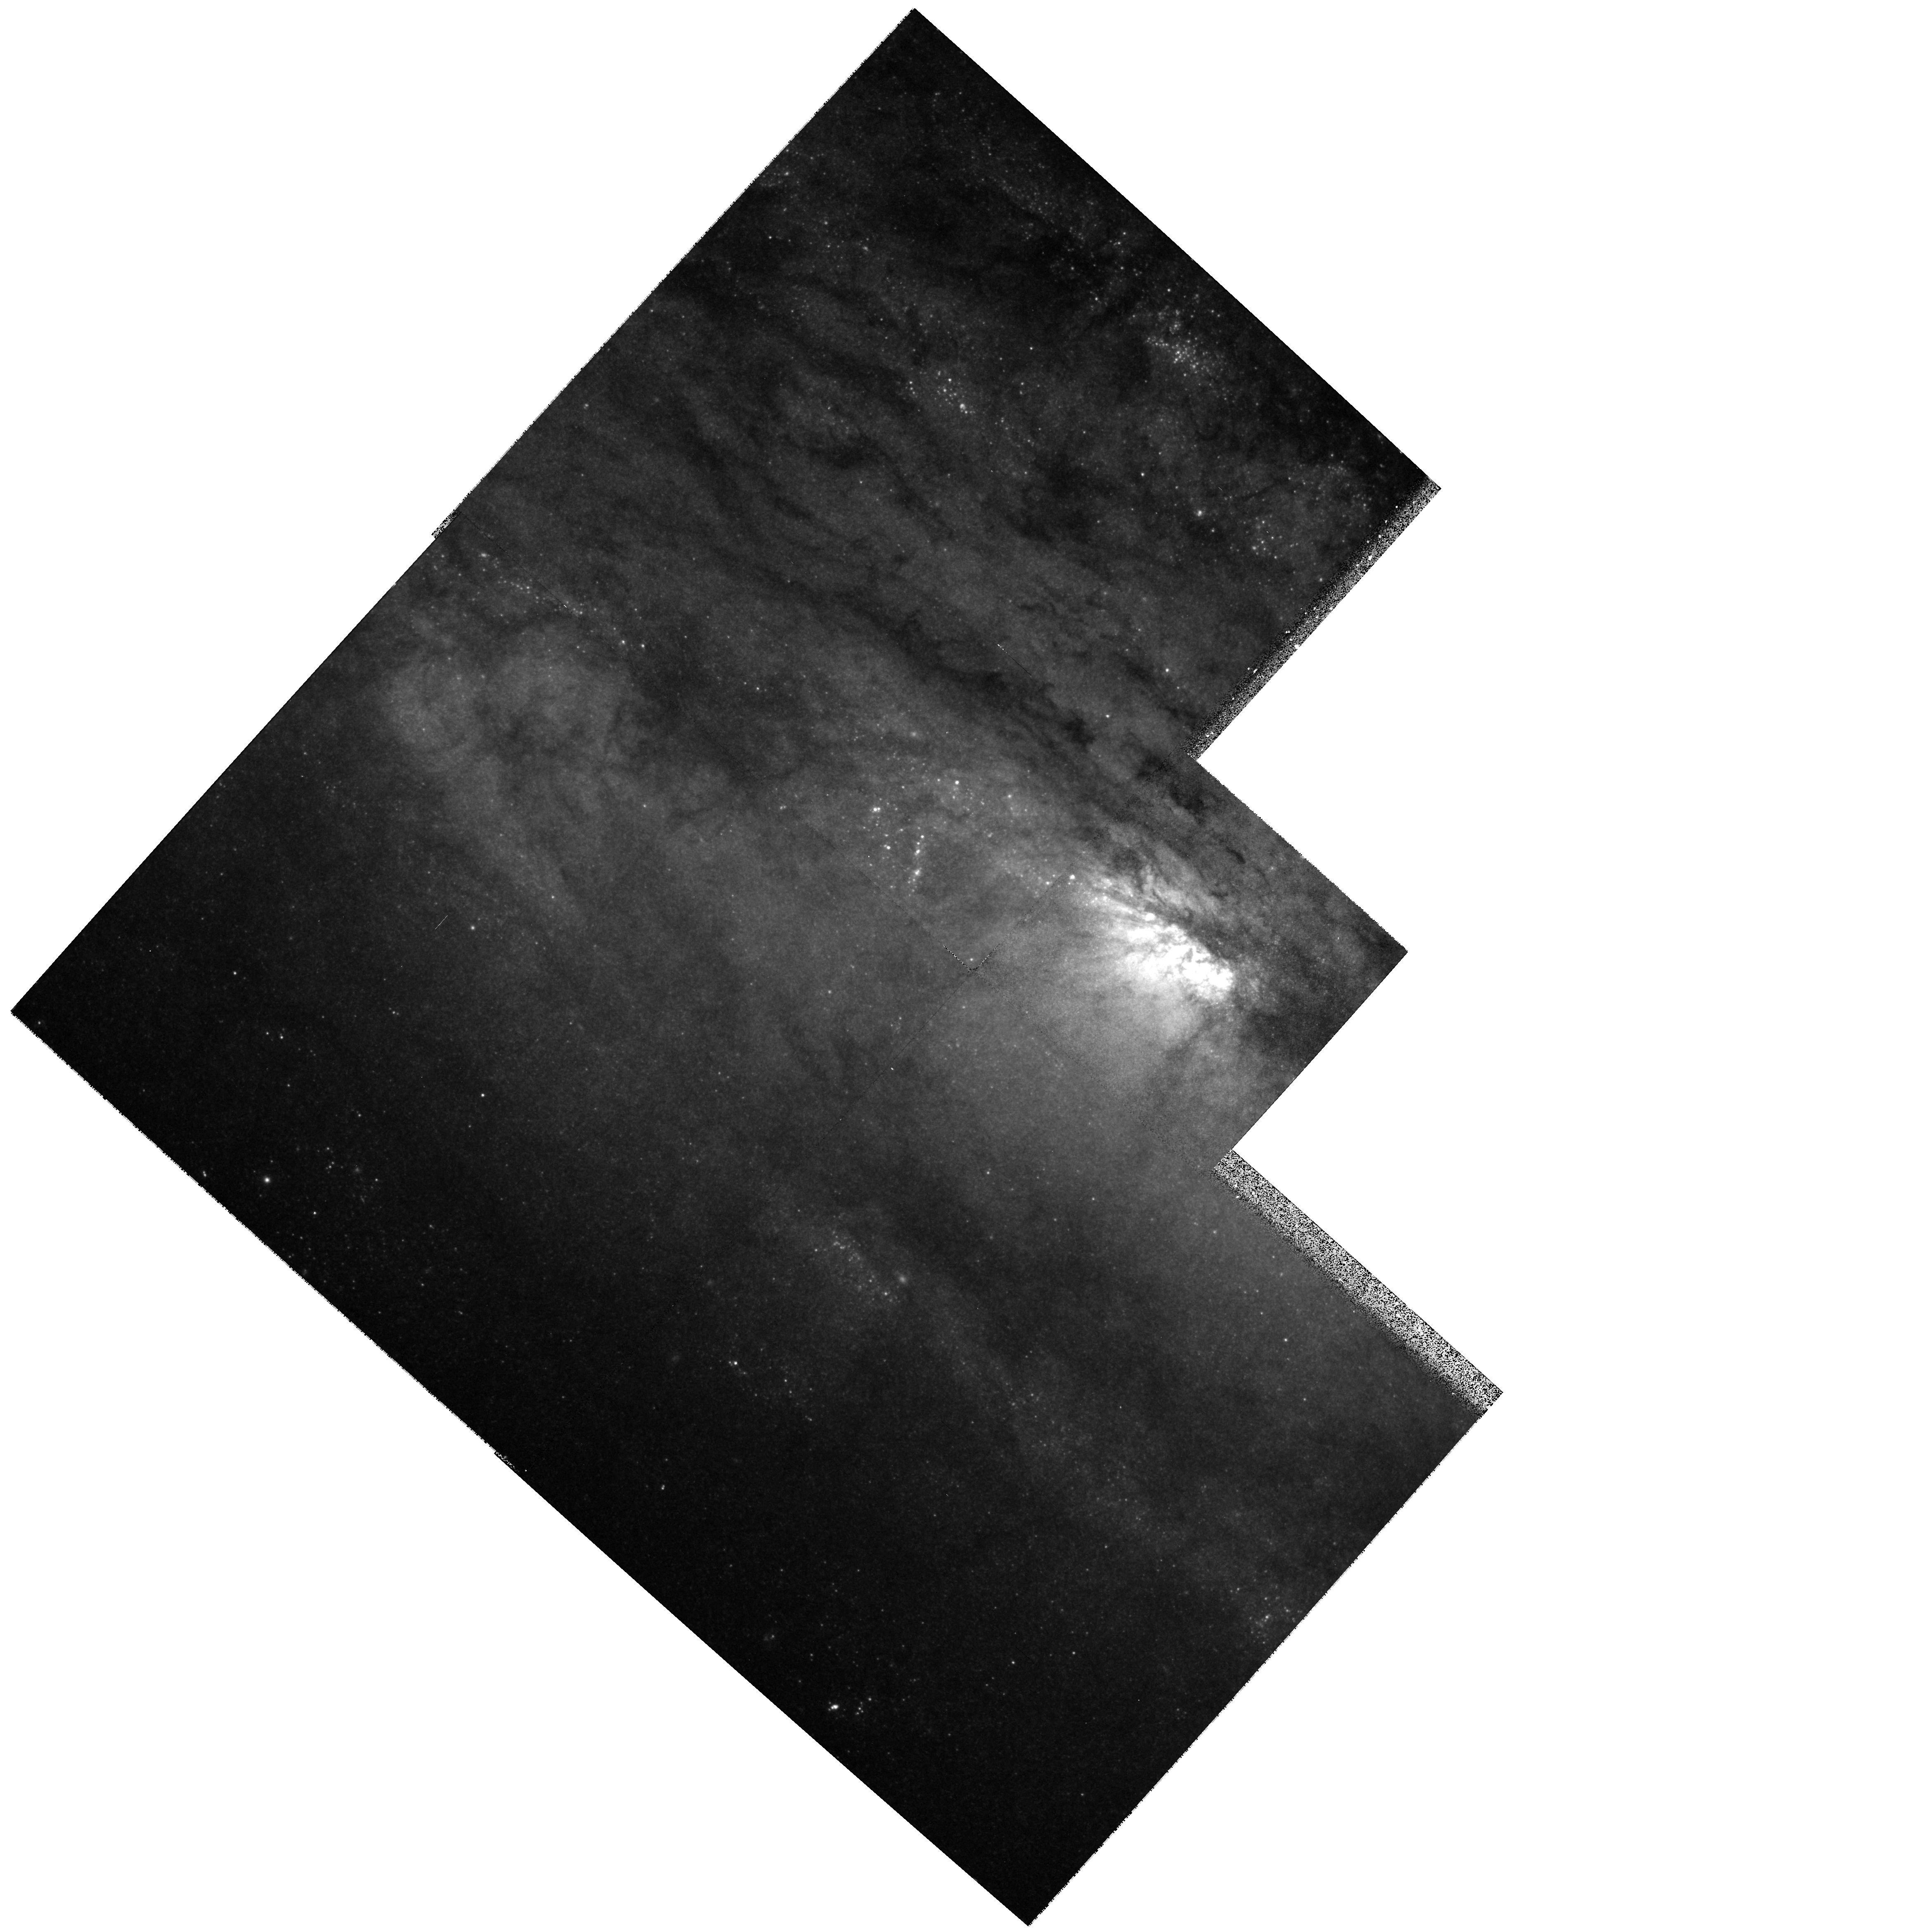
Target: NGC253-NUC. Instrument: WFPC2/PC. Filter: F850LP. Exposure: 10 min. Observation ID: hst_6440_01_wfpc2_pc_f850lp_u43a01

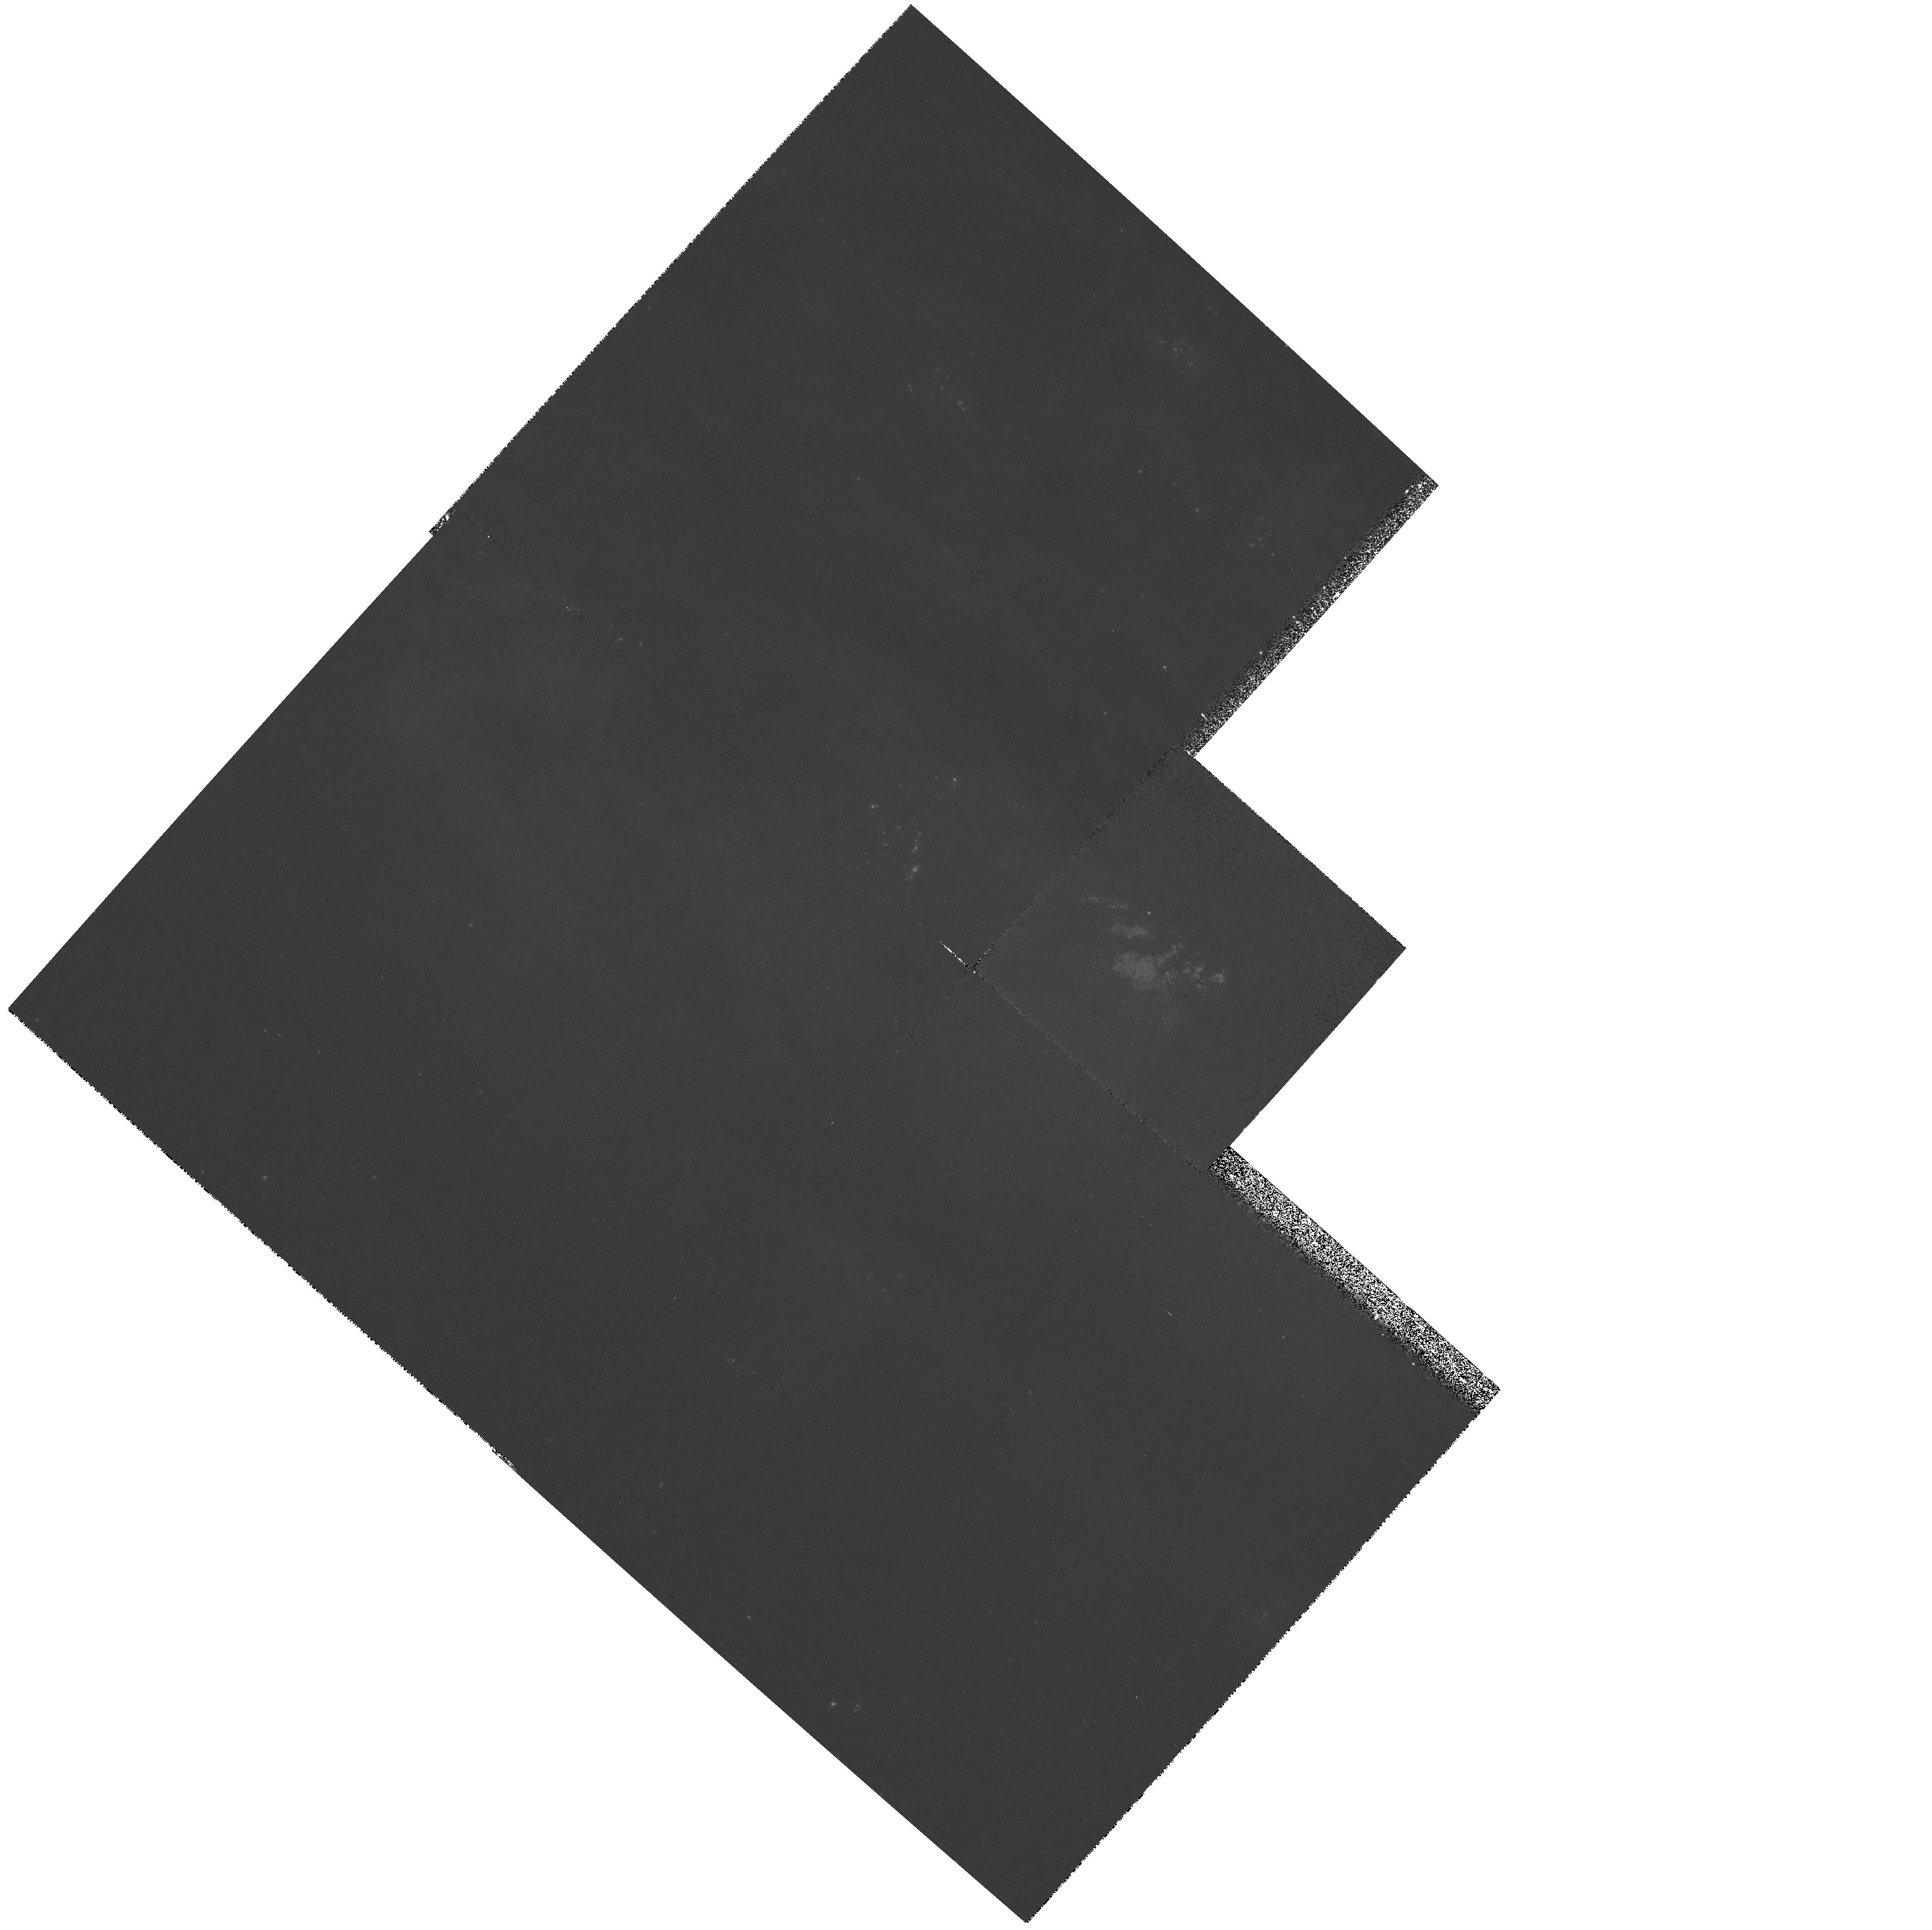
Target: NGC253-NUC. Instrument: WFPC2/PC. Filter: F631N. Exposure: 18 min. Observation ID: hst_6440_01_wfpc2_pc_f631n_u43a01

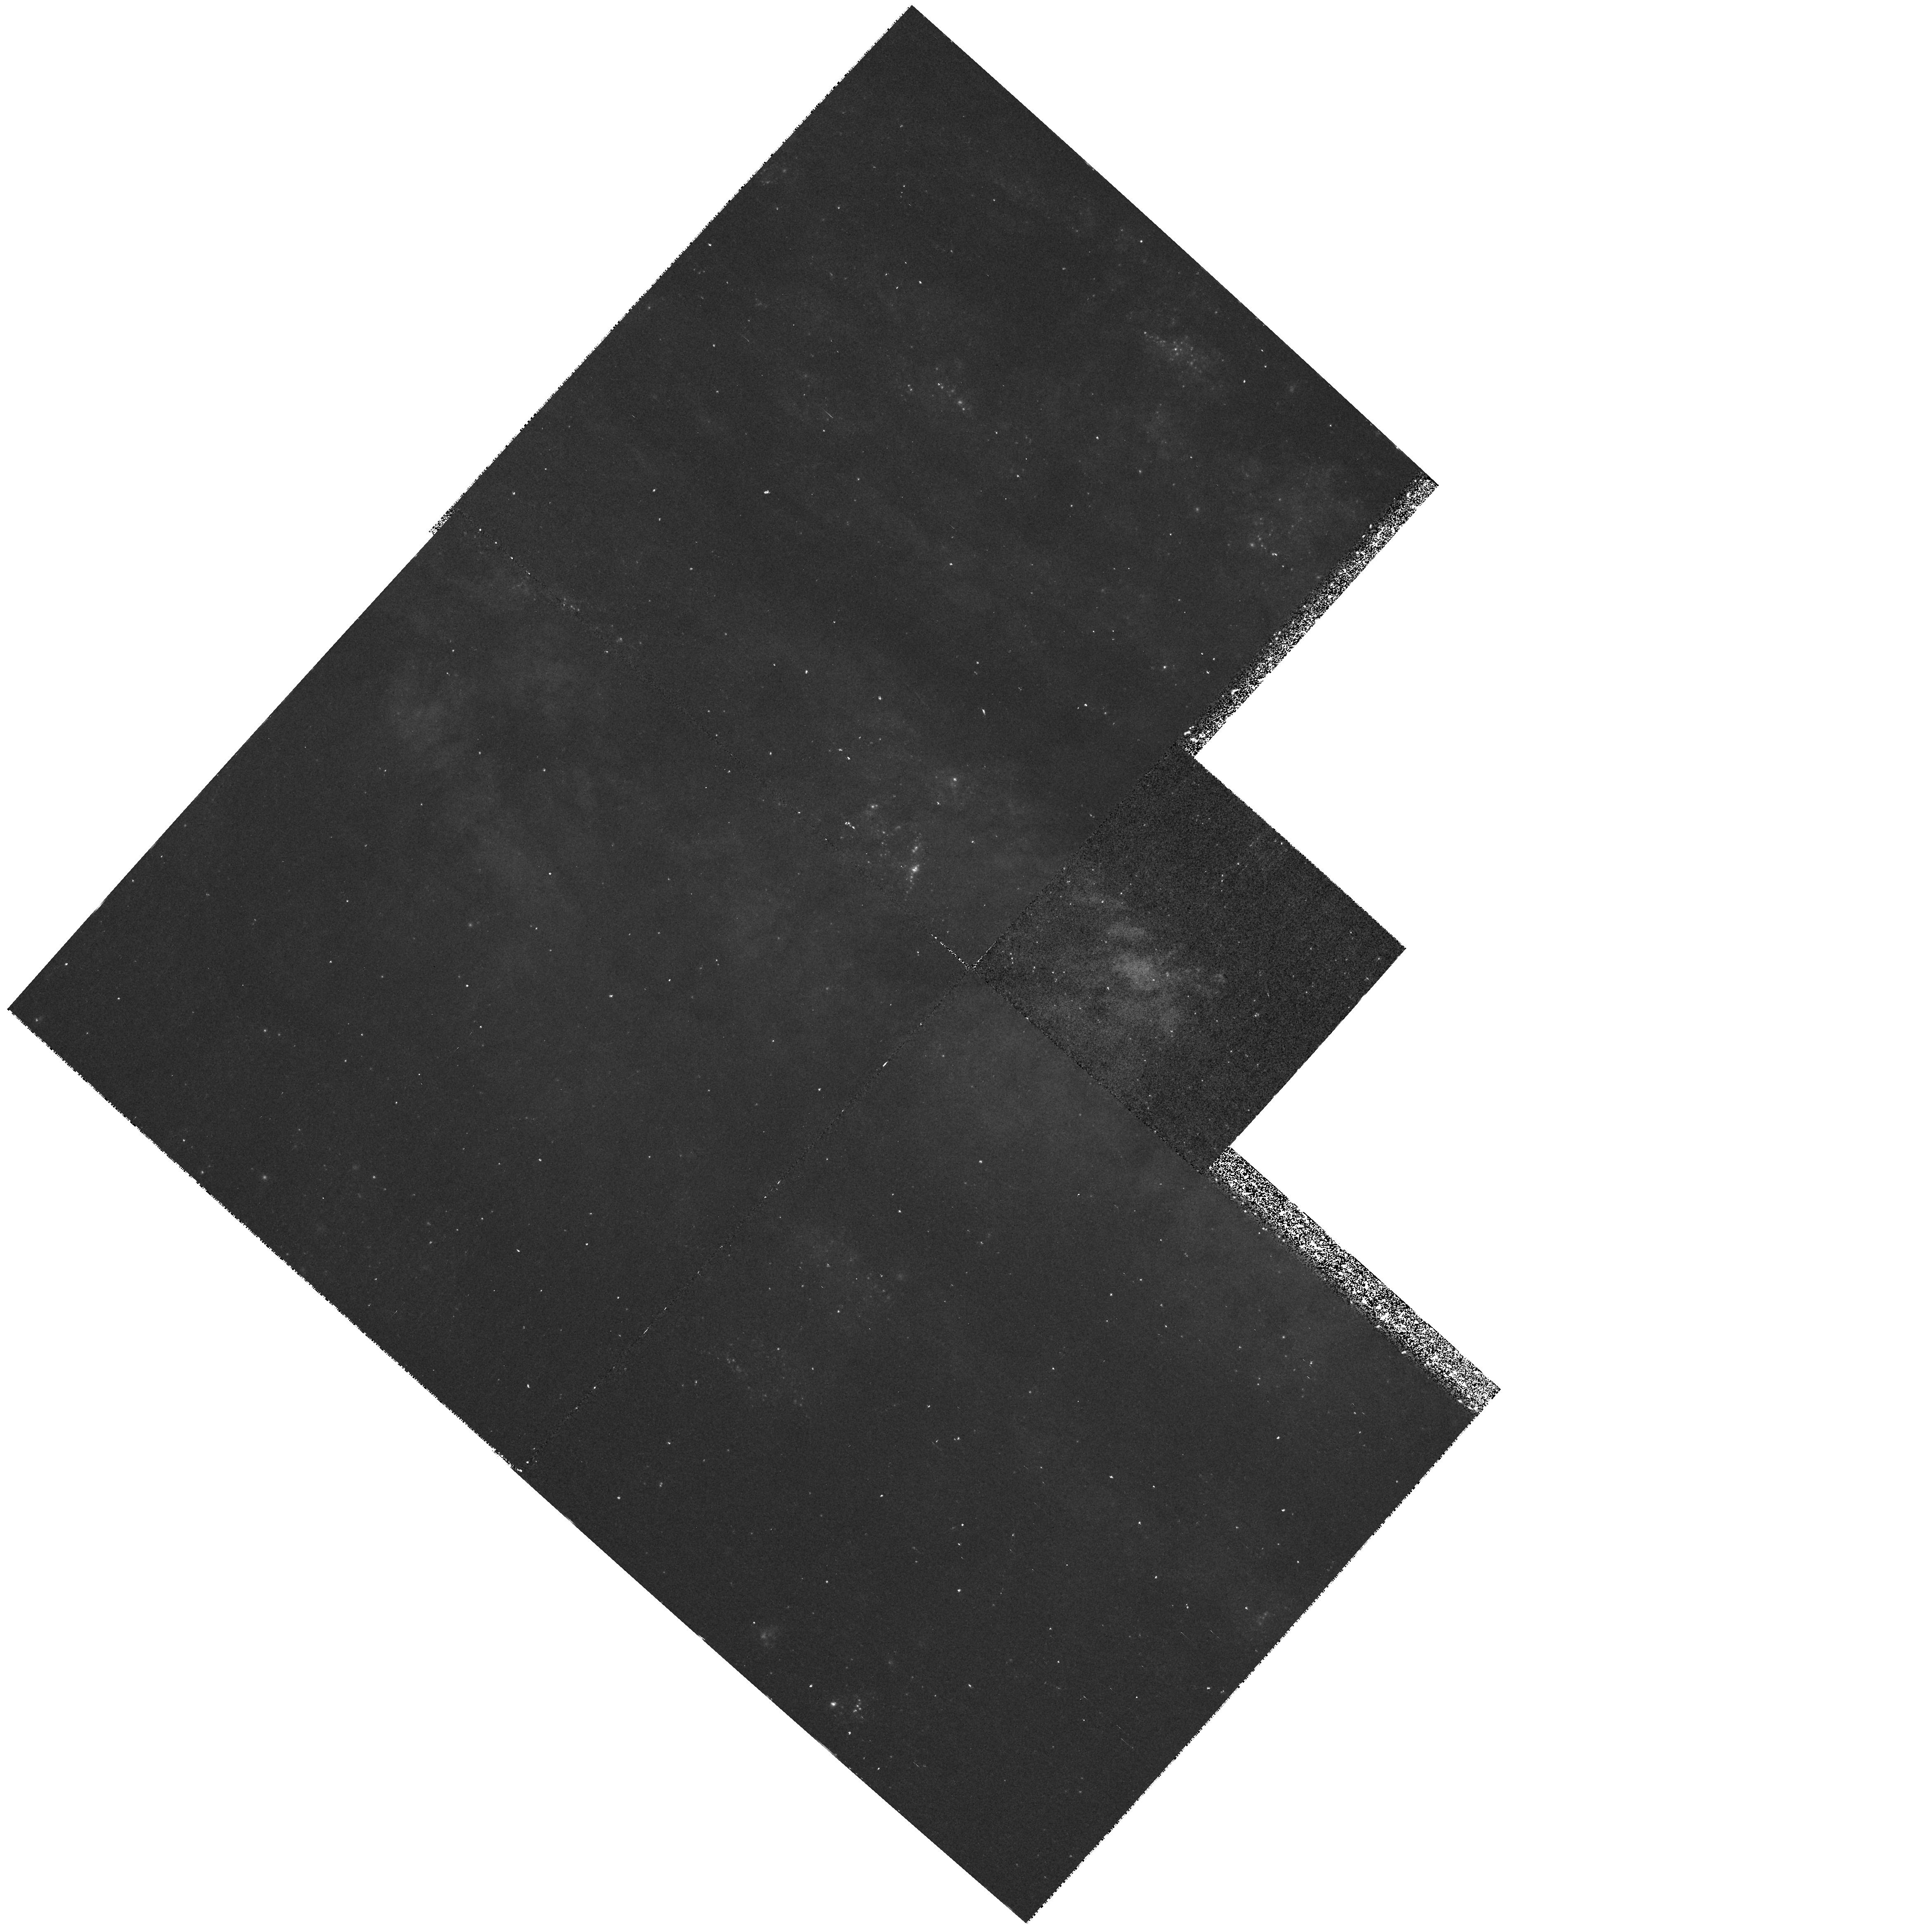
Target: NGC253-NUC. Instrument: WFPC2/PC. Filter: F502N. Exposure: 40 min. Observation ID: hst_6440_01_wfpc2_pc_f502n_u43a01

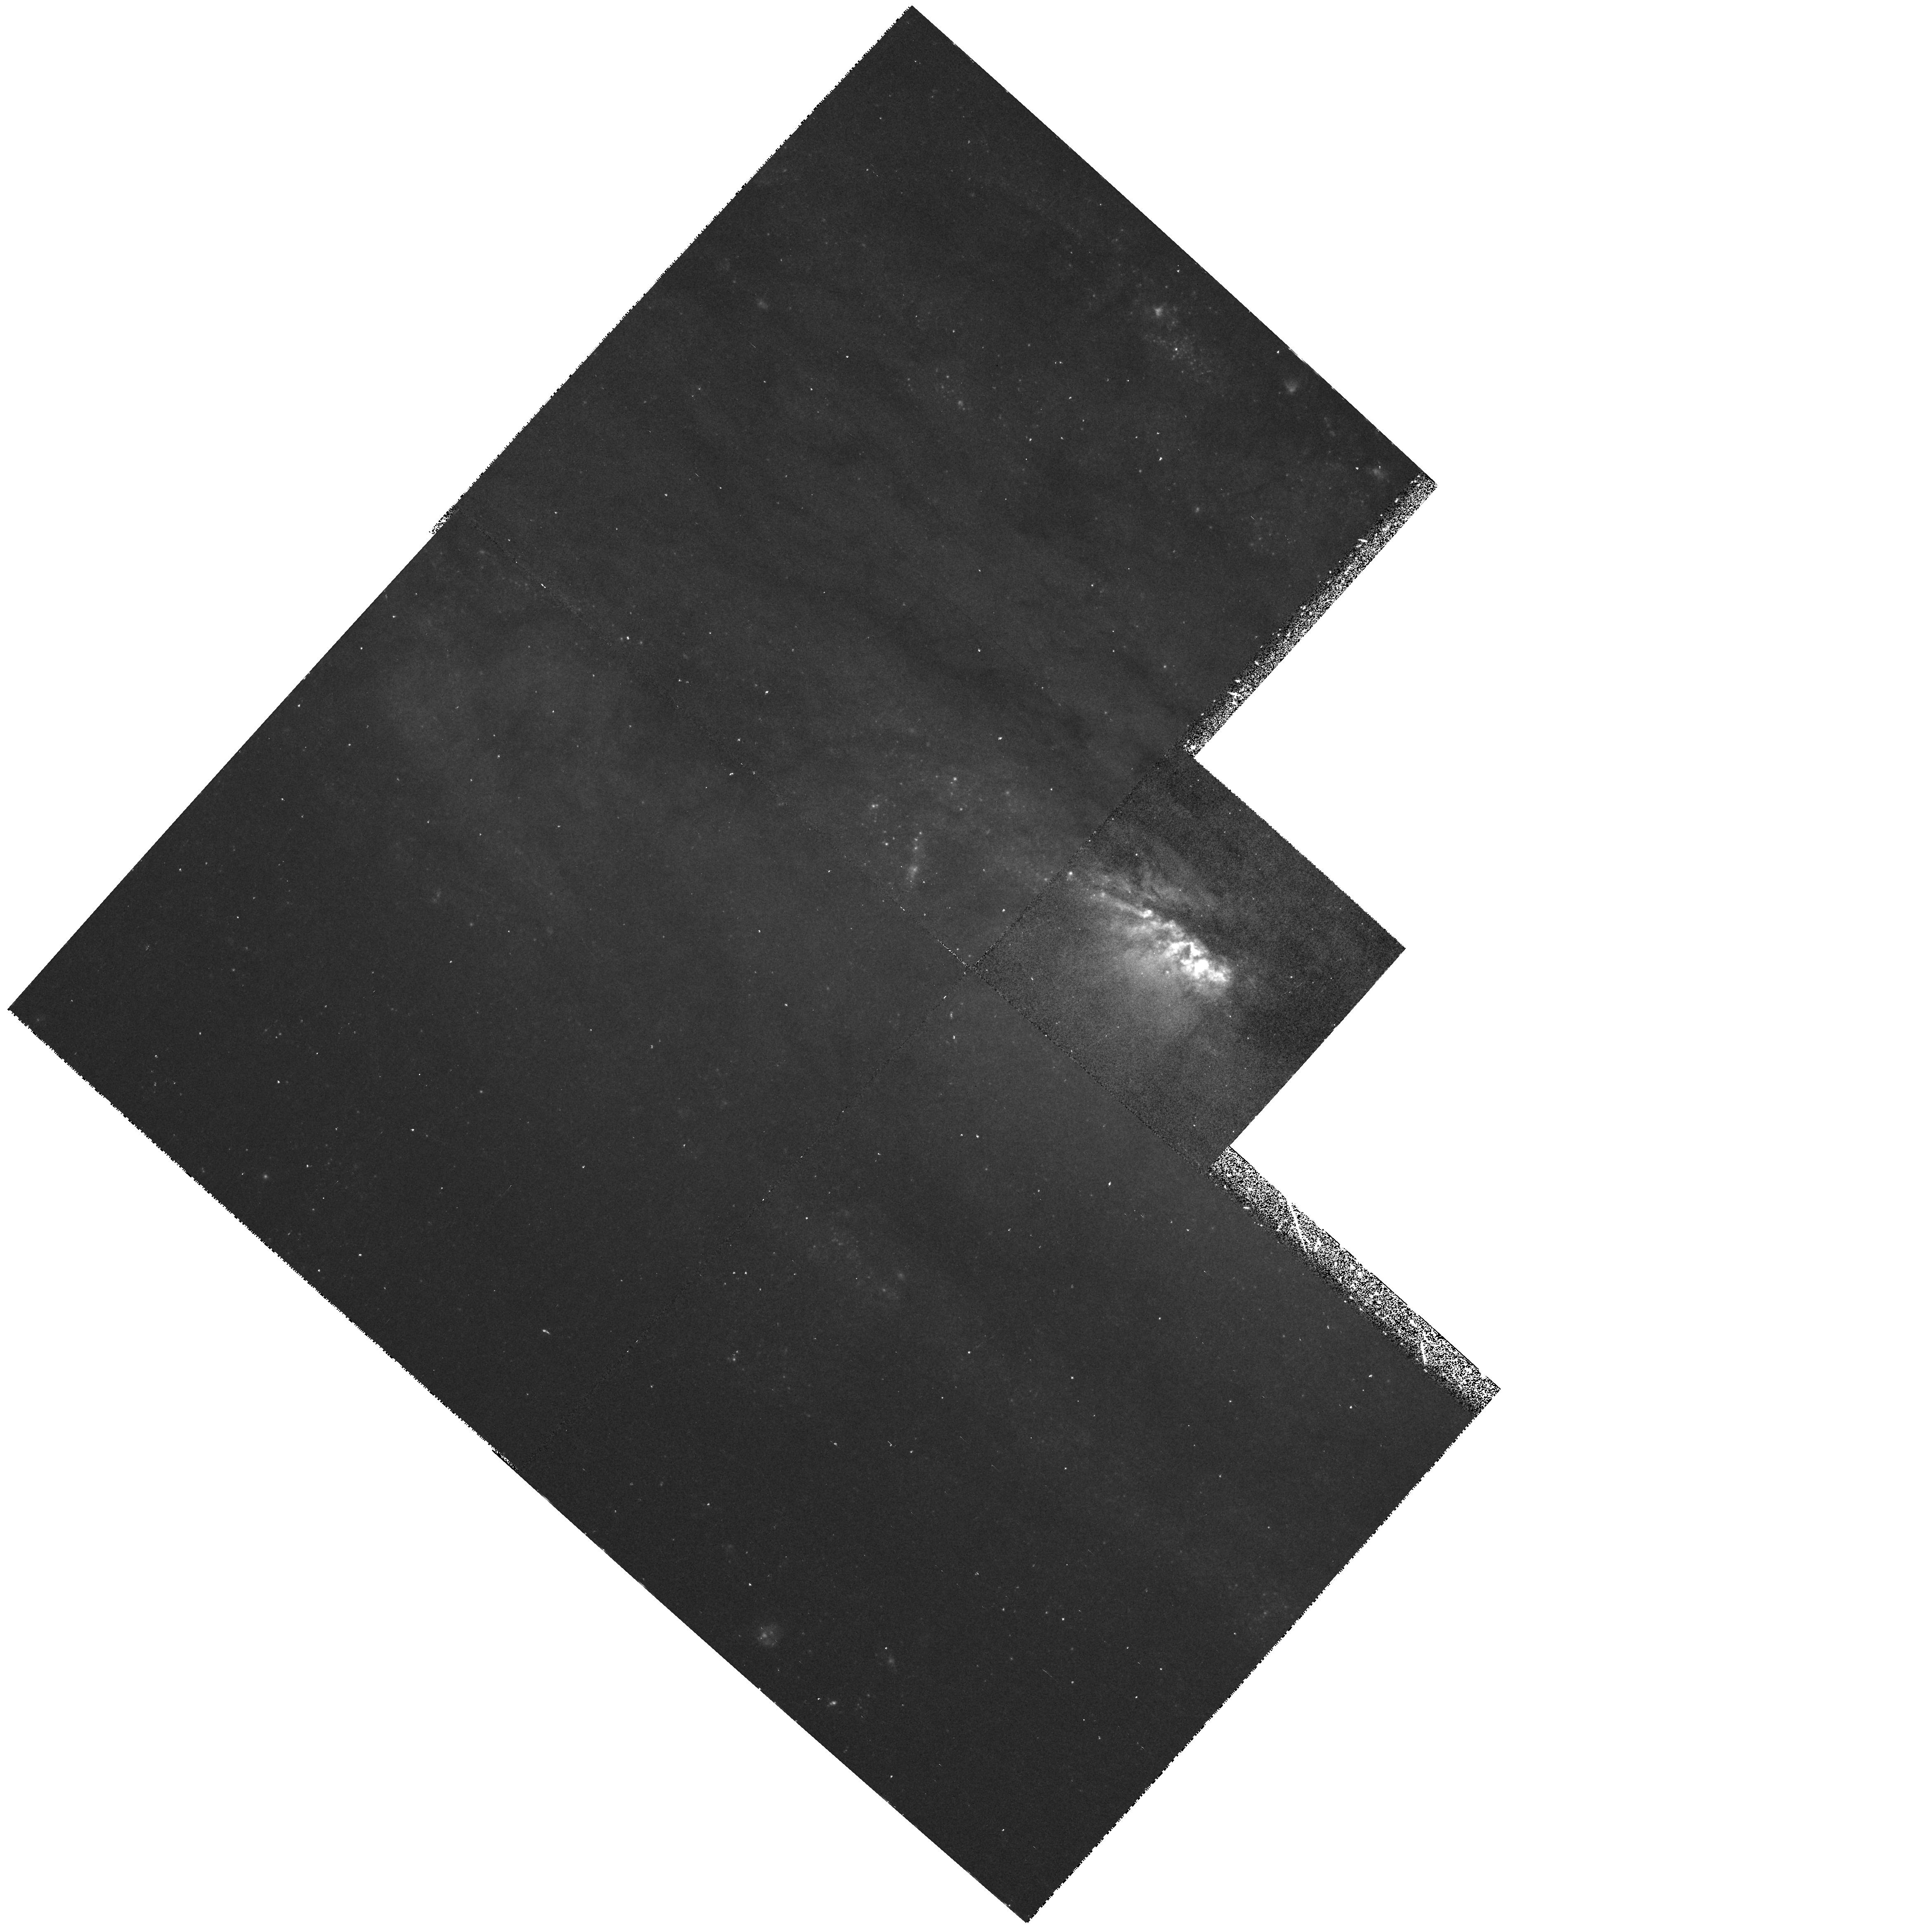
Target: NGC253-NUC. Instrument: WFPC2/PC. Filter: F953N. Exposure: 43 min. Observation ID: hst_6440_01_wfpc2_pc_f953n_u43a01

Resolving the Radio Hotspots in Nearby Starburst Galaxies (PI: Forbes, Duncan A.)

We propose to image the central regions of the starburst galaxy NGC 253 using narrow and broad--band filters. With such data a variety of topics relating to the starburst can be addressed. Our primary goal is to understand the nature of the numerous discrete radio sources seen in high--resolution radio mapping of these galaxies. Considerable controversy exists over whether these radio sources are HII regions or SNRs. A number of these in M82 have recently been resolved with sizes of 50 to 300 mas. We aim to resolve many of these radio sources in the PC chip and use narrow--band imaging in the emission lines of HAlpha, SII6717+6731 and SIII9532 as a diagnostic to discriminate between HII regions and SNRs. These data will also give important information on the physical properties of the SNRs. In addition, the WFC chips will trace the warm gas associated with the large--scale superwind present in all three galaxies on small physical scales. Finally, the broad--band imaging allows us to derive color--magnitude and color-color diagrams of the central regions, from which we can measure the integrated stellar properties, identify super--star clusters and estimate the dust extinction on small scales.